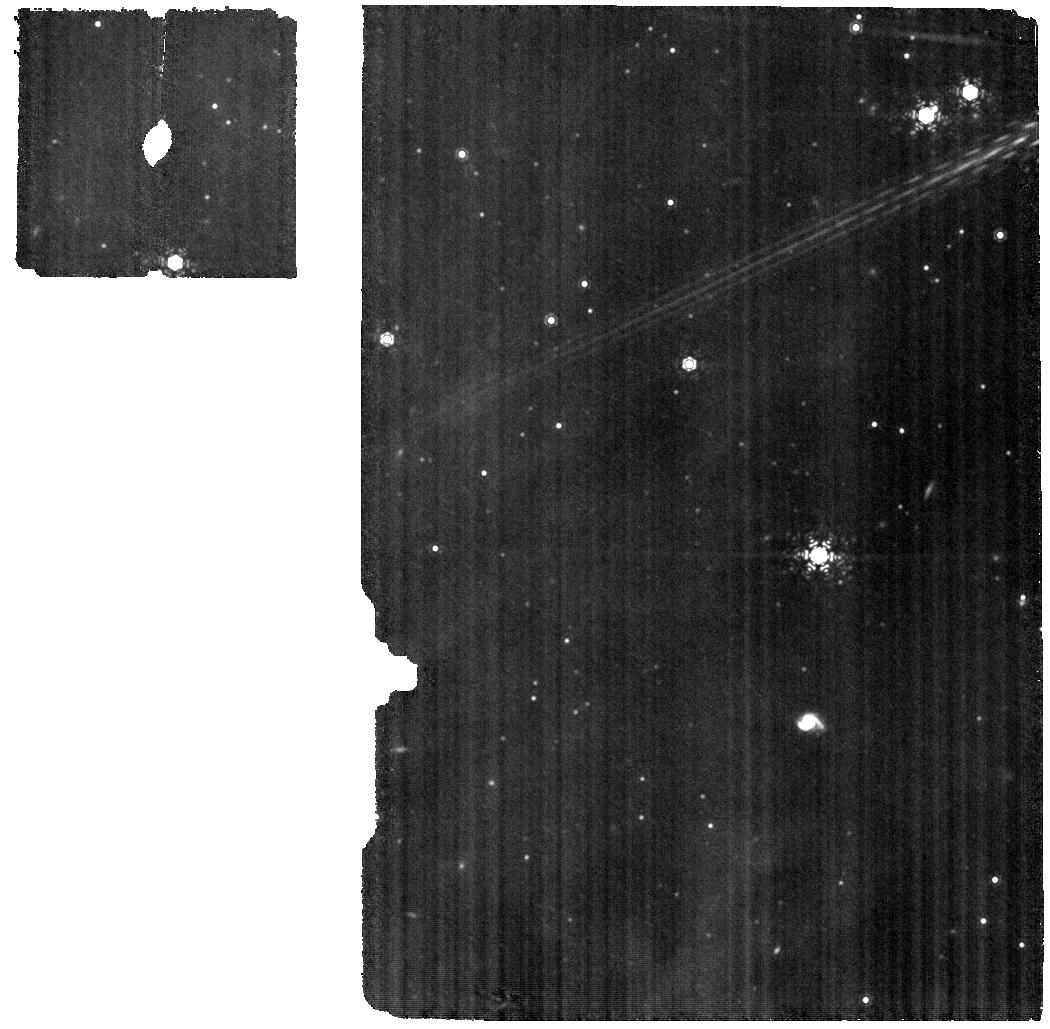
Target: HD-325367. Instrument: MIRI. Filter: F1130W. Exposure: 17 min. Observation ID: jw04427-o001_t001_miri_f1130w

The impact of smaller accretion bursts on the planet-forming material in the disk of a young eruptive star (PI: Abraham, Peter)

One of the first JWST papers about protoplanetary disks (Kospal et al. 2023) presented a MIRI/MRS study of the young eruptive star EX Lup. The authors discovered cold crystalline silicate grains close to the snowline in the disk, and interpreted it as a long-lasting consequence of the powerful outburst of EX Lup in 2008. Here we propose an alternative interpretation of the results, raising the possibility that the detected crystalline silicates formed in a very recent smaller burst in 2022 spring. In the present time-critical DD time request, we propose an experiment to discriminate between the two scenarios by taking a new MIRI/MRS 5-27 um spectrum. Comparing the strength of the crystalline silicate features at 16.3, 19.0, 20.0, and 23.5 um with the published JWST observation, we will learn if the features have changed during the 7 months between the two JWST epochs and estimate the timescale of their evolution. Based on models, the constancy (or slow evolution) of the crystalline features points to the 2008 large outburst, while a significant drop implies the 2022 smaller burst as the origin of the crystals. The DD request is justified by the expected rapid evolution of the features in the latter scenario. Waiting for cycle 3 means observations in 2024 Aug, 2.5 years after the small burst, which would not contrain the timescales sufficiently. Proving that the spectral features detected in EX Lup by JWST indeed originate from the 2022 burst would be a paradigm-shifting discovery, implying that not only the rare large outbursts but also the more common smaller bursts can enrich planet-forming disks in crystalline material.